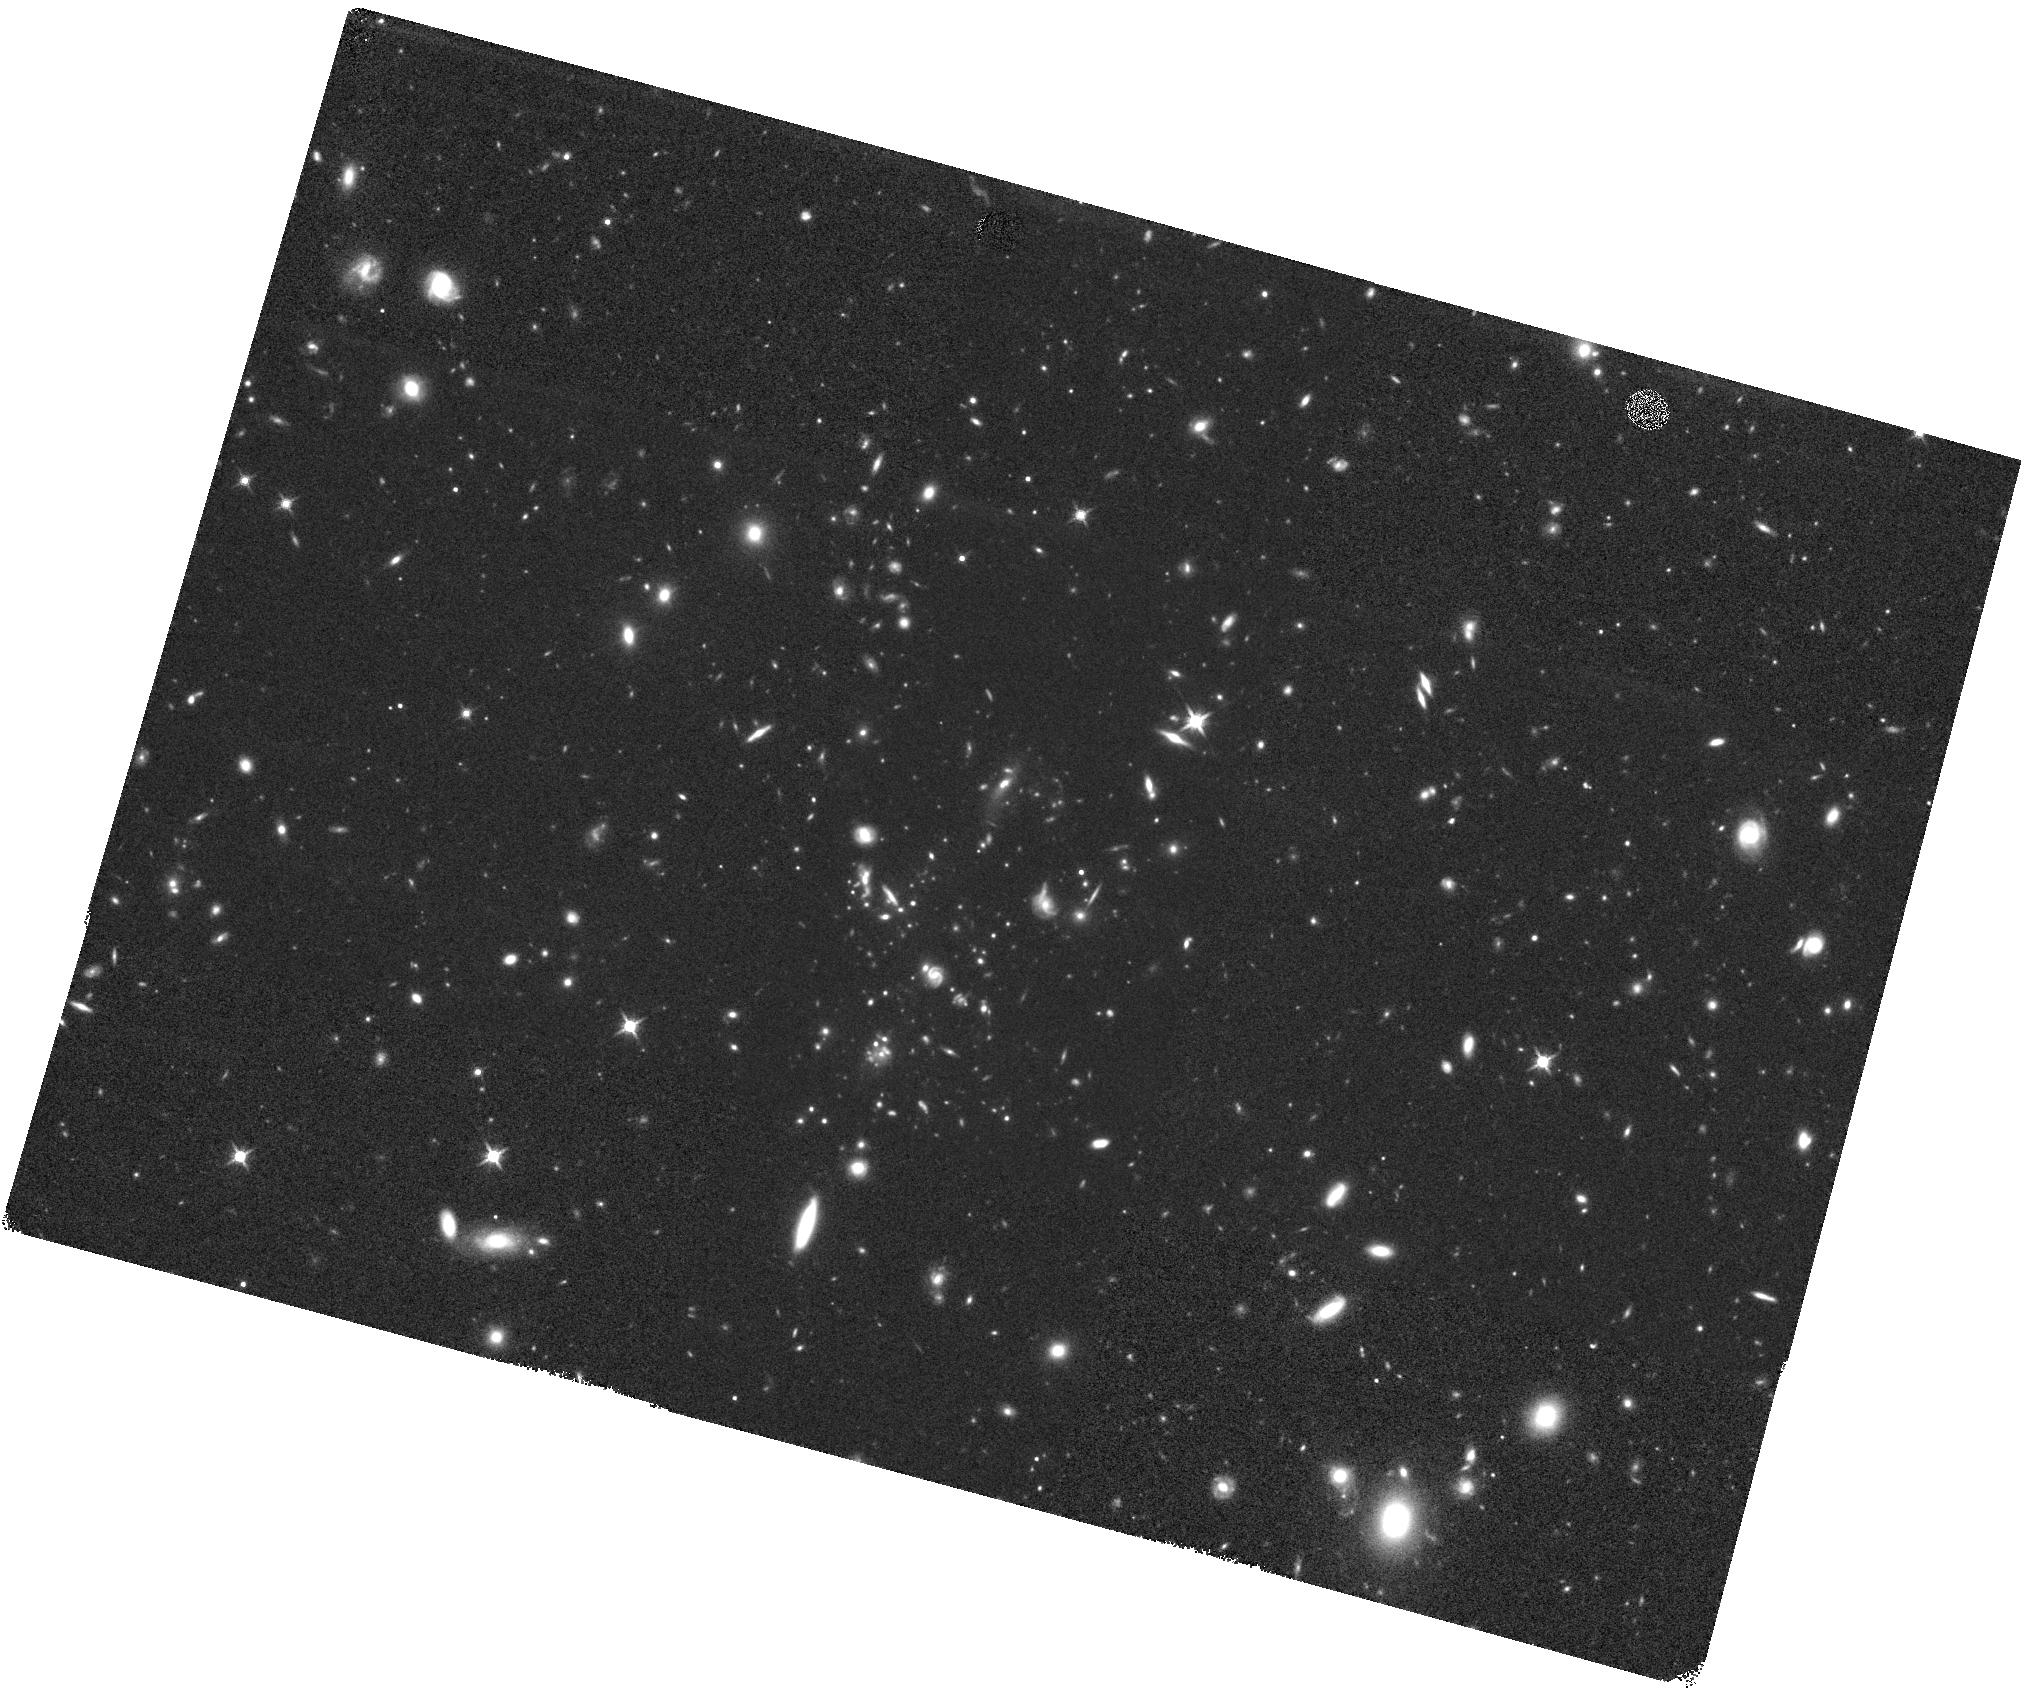
Target: XDCPJ0044.0-0233
Instrument: WFC3/IR
Filter: F140W
Exposure: 39 min
Observation ID: hst_13823_01_wfc3_ir_f140w_icmm01

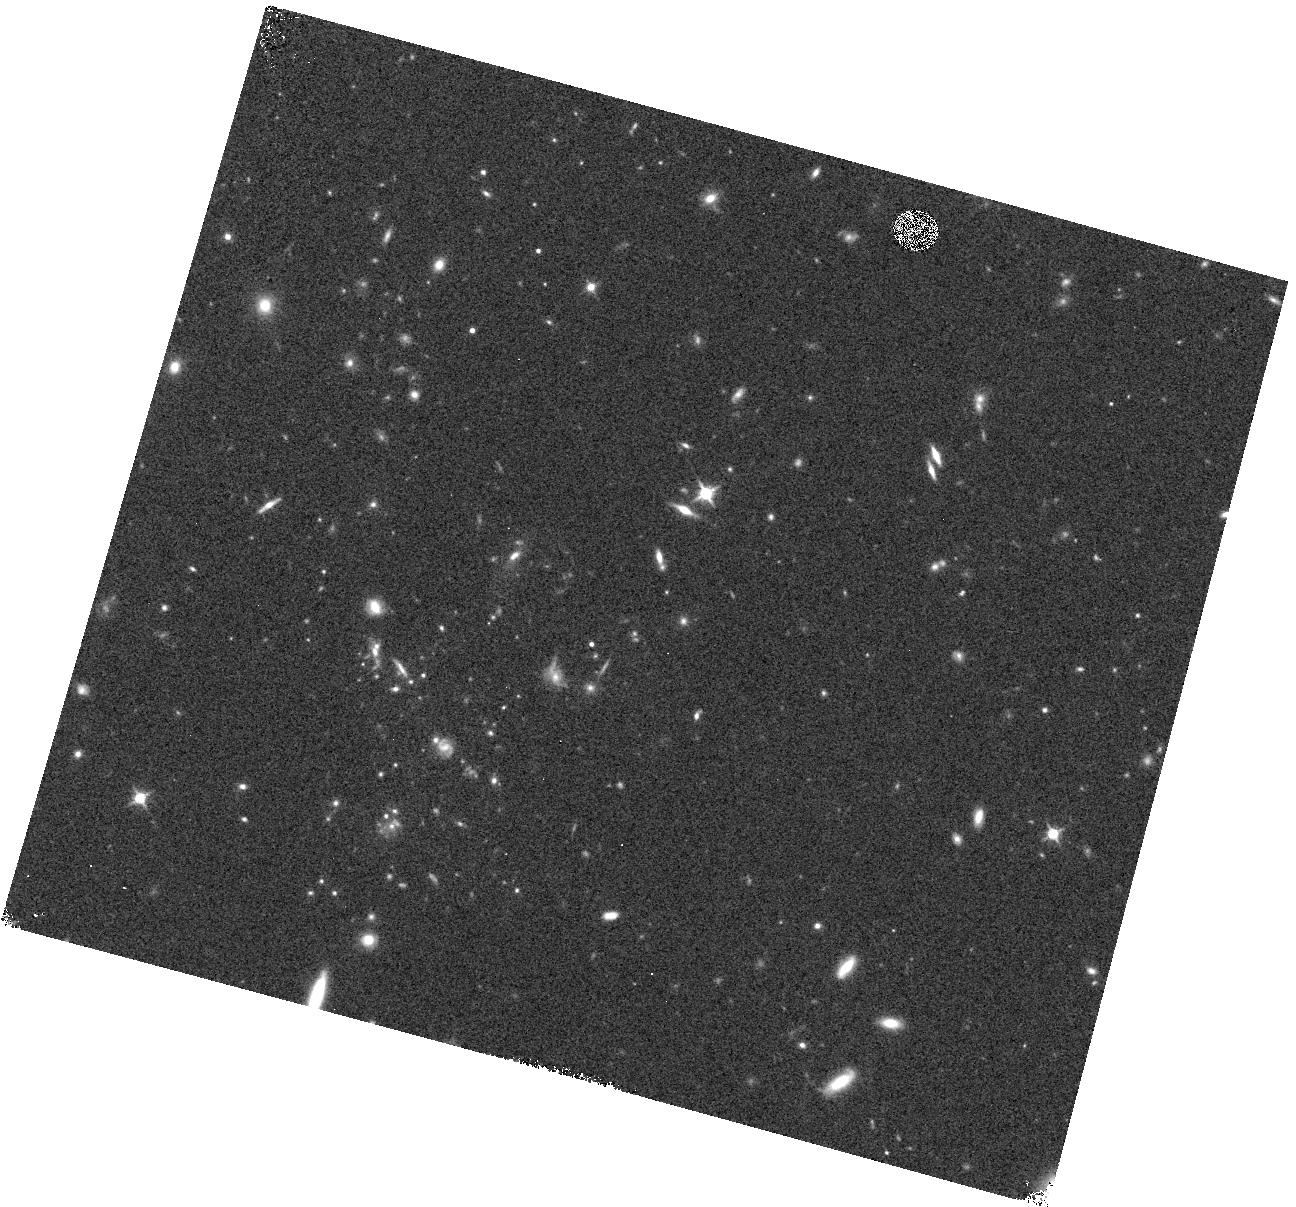
Target: XDCPJ0044.0-0233
Instrument: WFC3/IR
Filter: F140W
Exposure: 4 min
Observation ID: hst_13823_02_wfc3_ir_f140w_icmm02

A complete census of galaxy activity in a massive z>1.5 cluster: probing the SF-density relation down to the low M* regime (PI: Gobat, Raphael)

We propose deep WFC3 spectroscopic observations of the z=1.58 X-ray luminous galaxy cluster XDCP J0044.3-2033. This is a remarkable structure, one of a handful of galaxy clusters secured at z>1.5 and one of the even fewer confirmed to be virialized thanks to high-quality X-ray data. Yet, despite its degree of structural maturity and high mass, optical and infrared observations indicate that its central galaxy population is undergoing significant morphological transformation and experiencing a high degree of star formation as well. This raises interesting questions on the actual degree of environmental forcing and the true diversity of galaxy populations in high mass, high redshift environments. This project thus aims at quantifying star-formation in cluster galaxies down to 5 Msun/yr. In a single HST visit, the proposed observations will allow us to probe the SF-density relation at z~1.6 down to the largely unexplored 5e9 Msun galaxy mass regime.